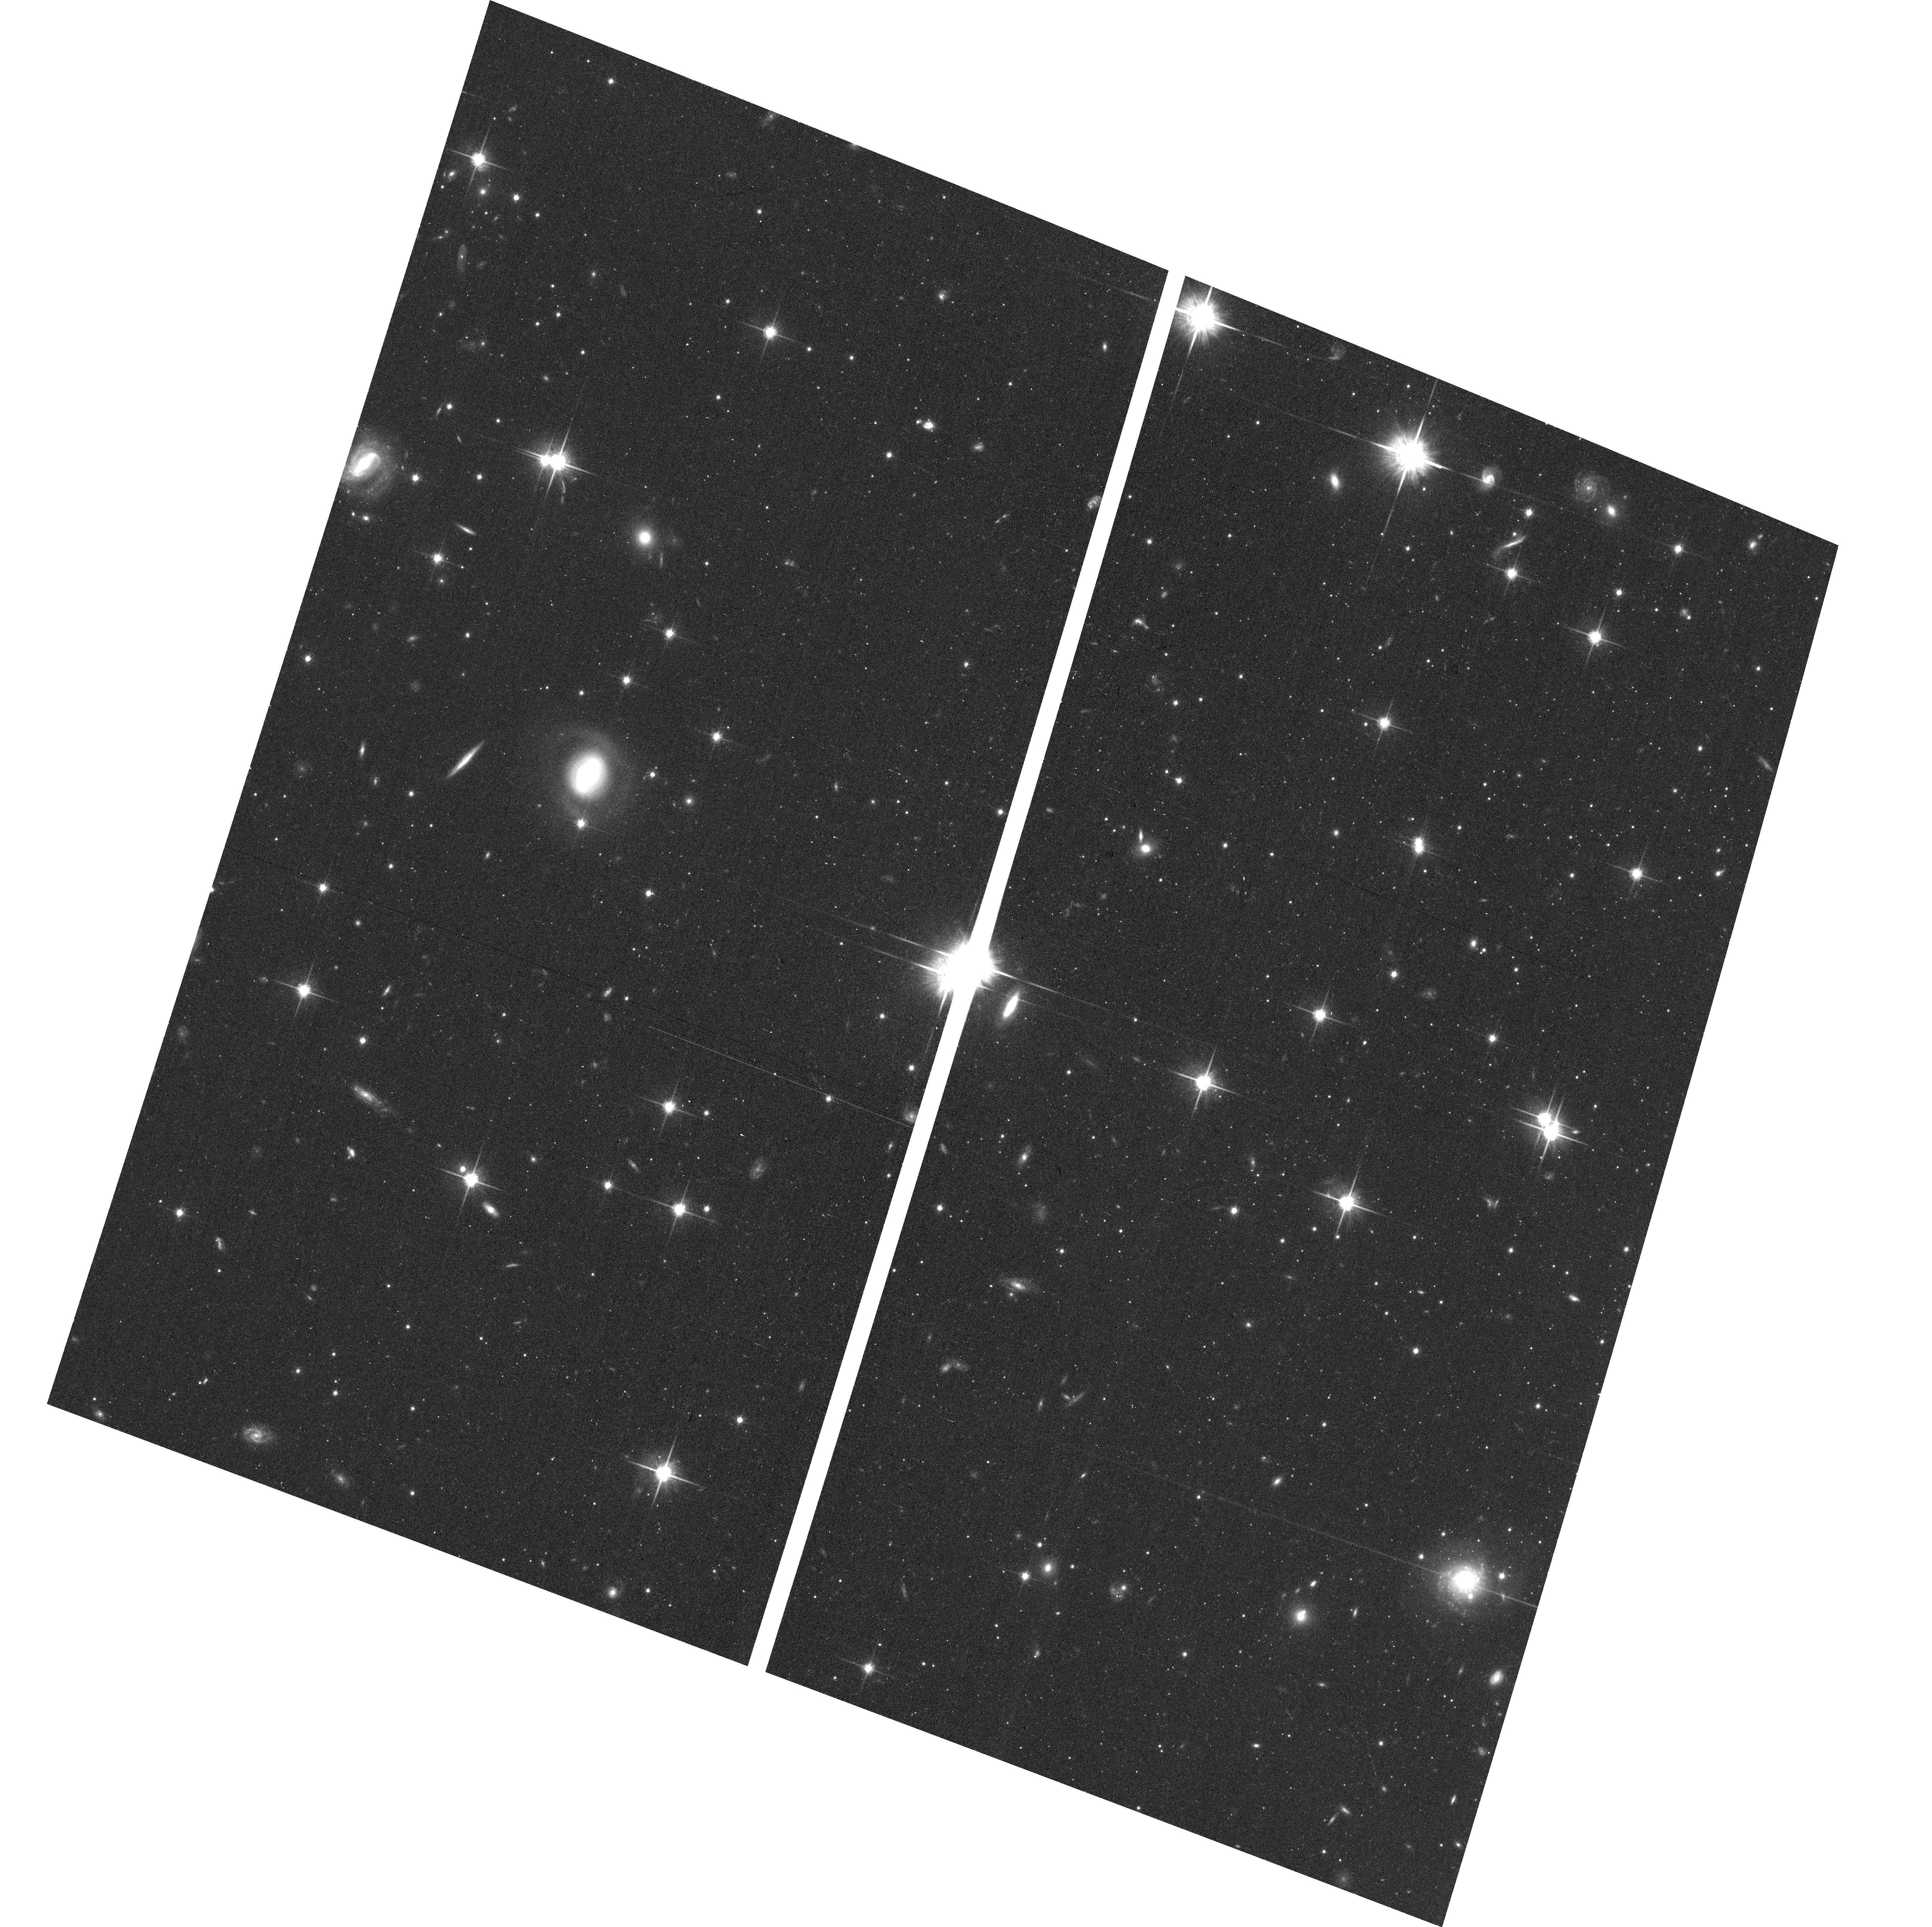
Target: ANDROMEDA-XXV. Instrument: ACS/WFC. Filter: F814W. Exposure: 19 min. Observation ID: hst_13699_11_acs_wfc_f814w_jcn811

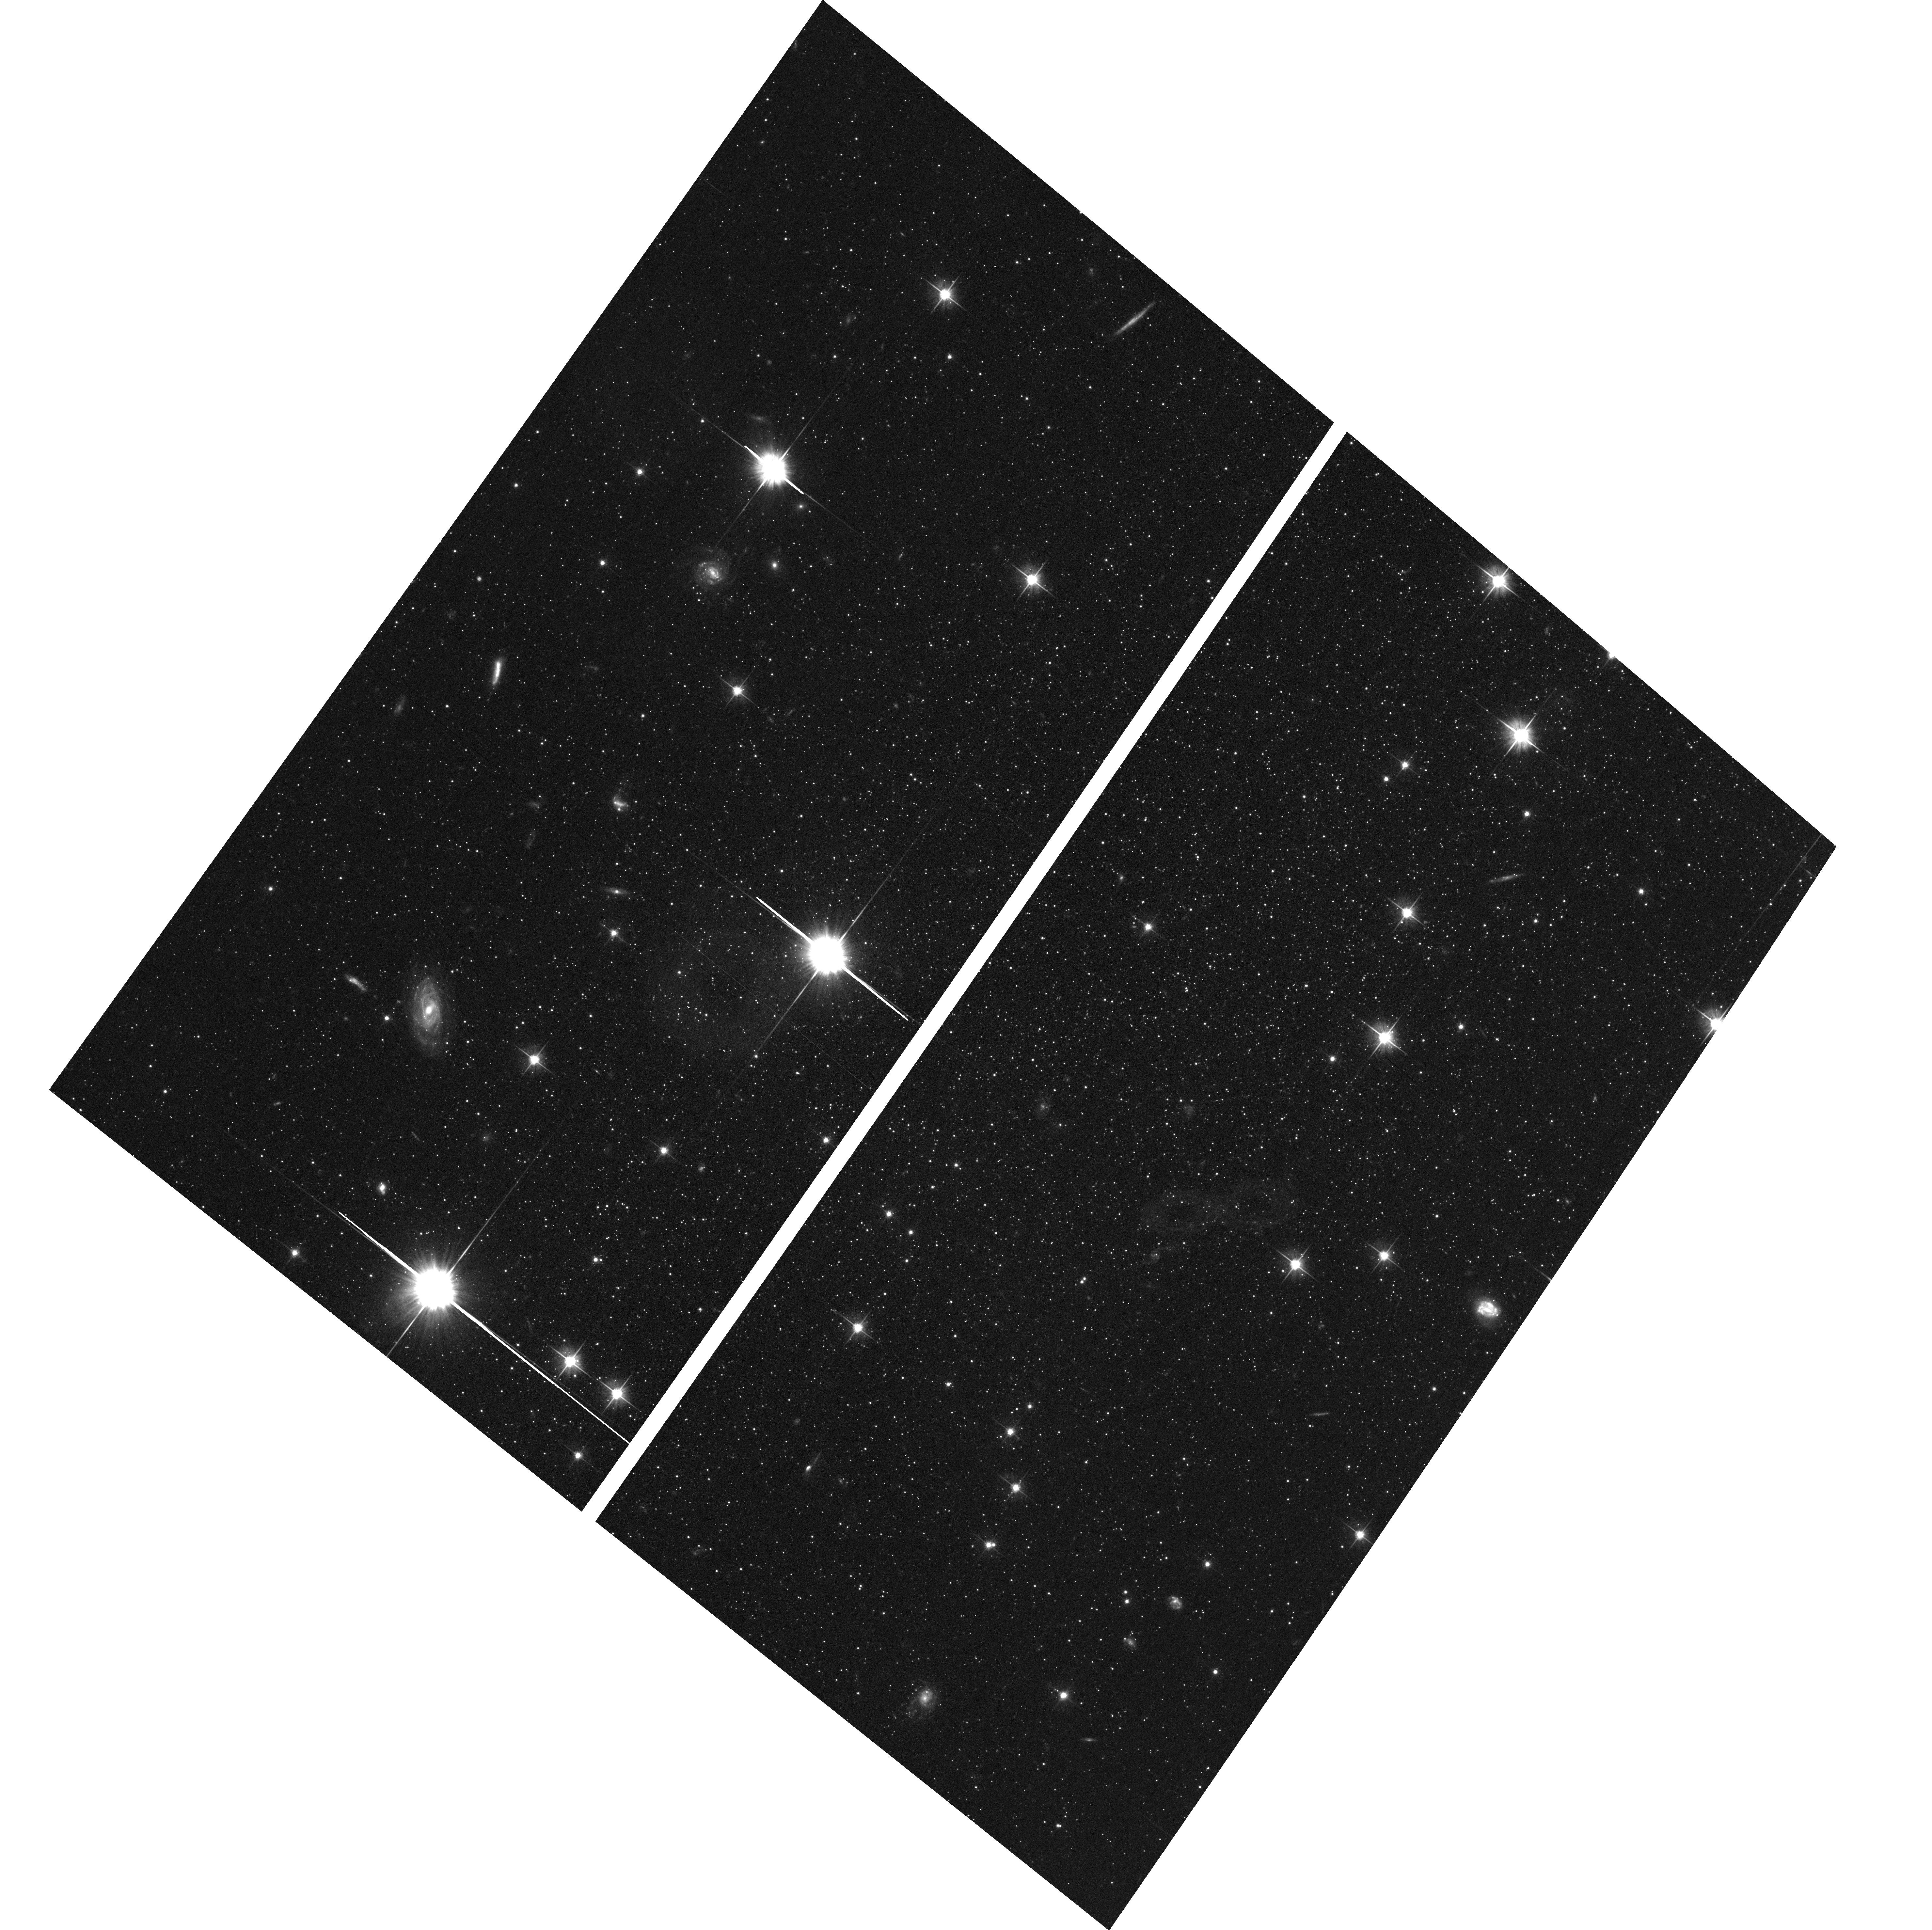
Target: LACERTA-I. Instrument: ACS/WFC. Filter: F606W. Exposure: 19 min. Observation ID: hst_13699_15_acs_wfc_f606w_jcn815

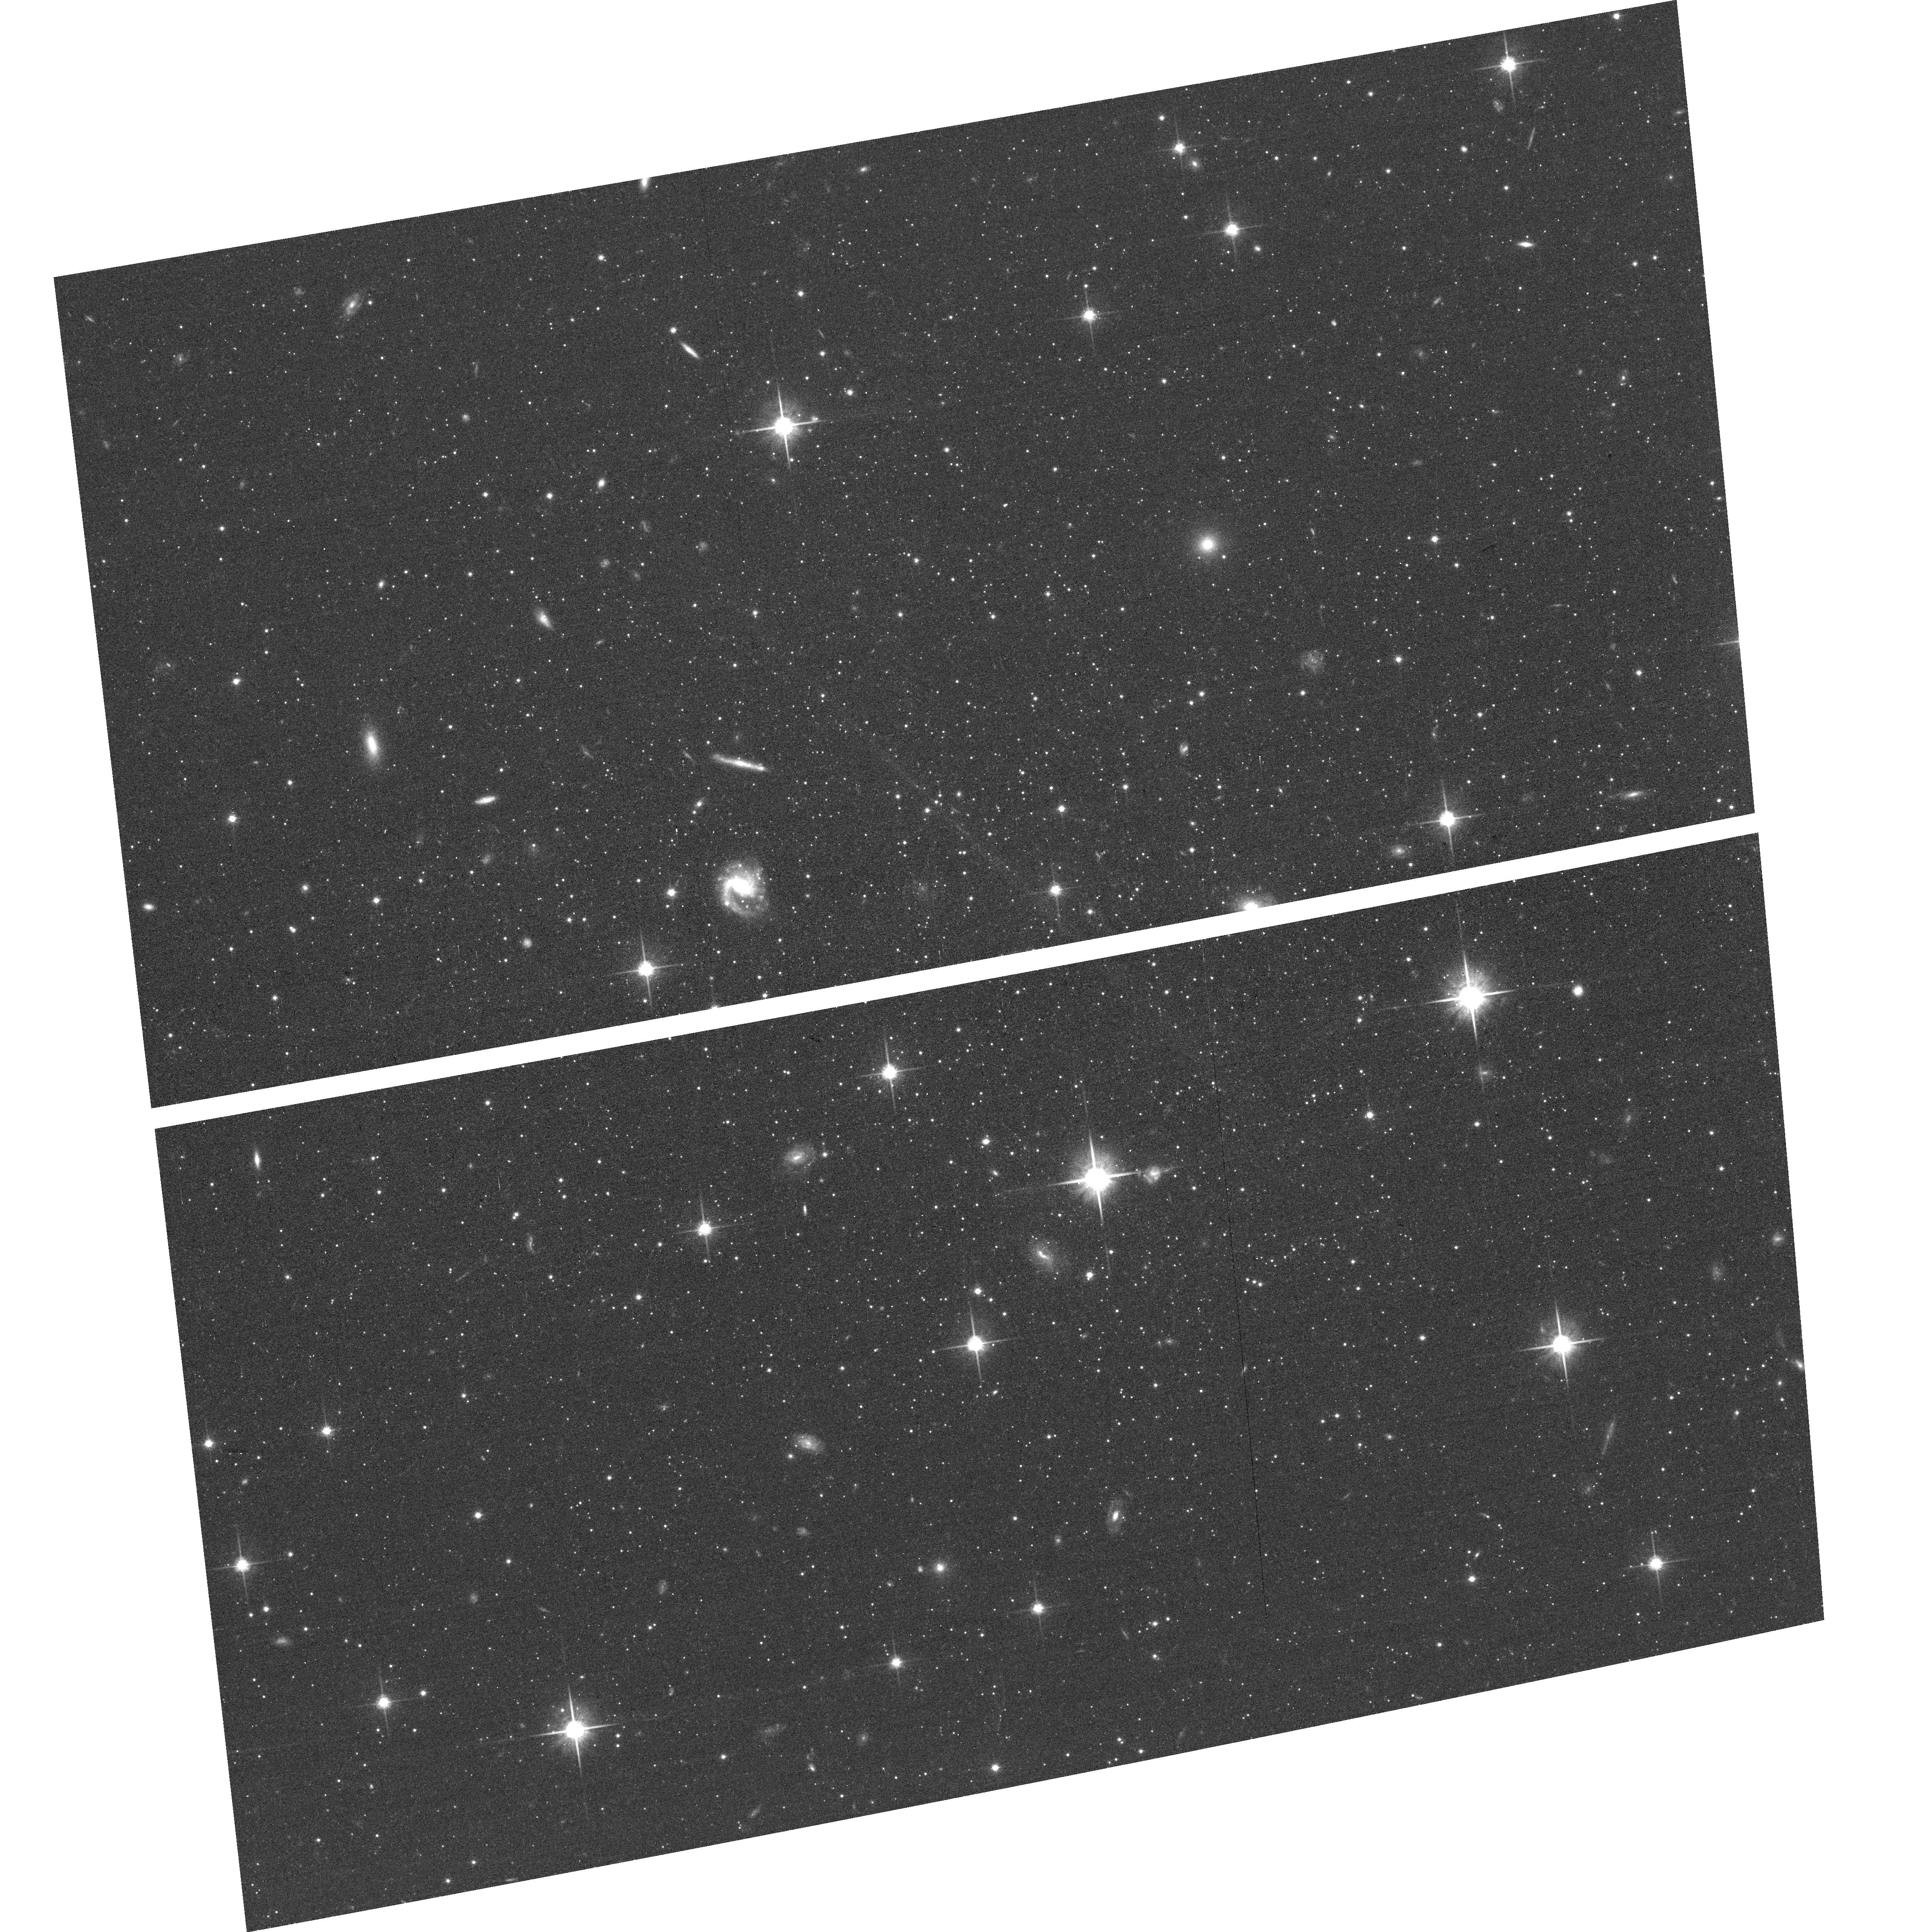
Target: ANDROMEDA-IX. Instrument: ACS/WFC. Filter: F814W. Exposure: 19 min. Observation ID: hst_13699_01_acs_wfc_f814w_jcn801

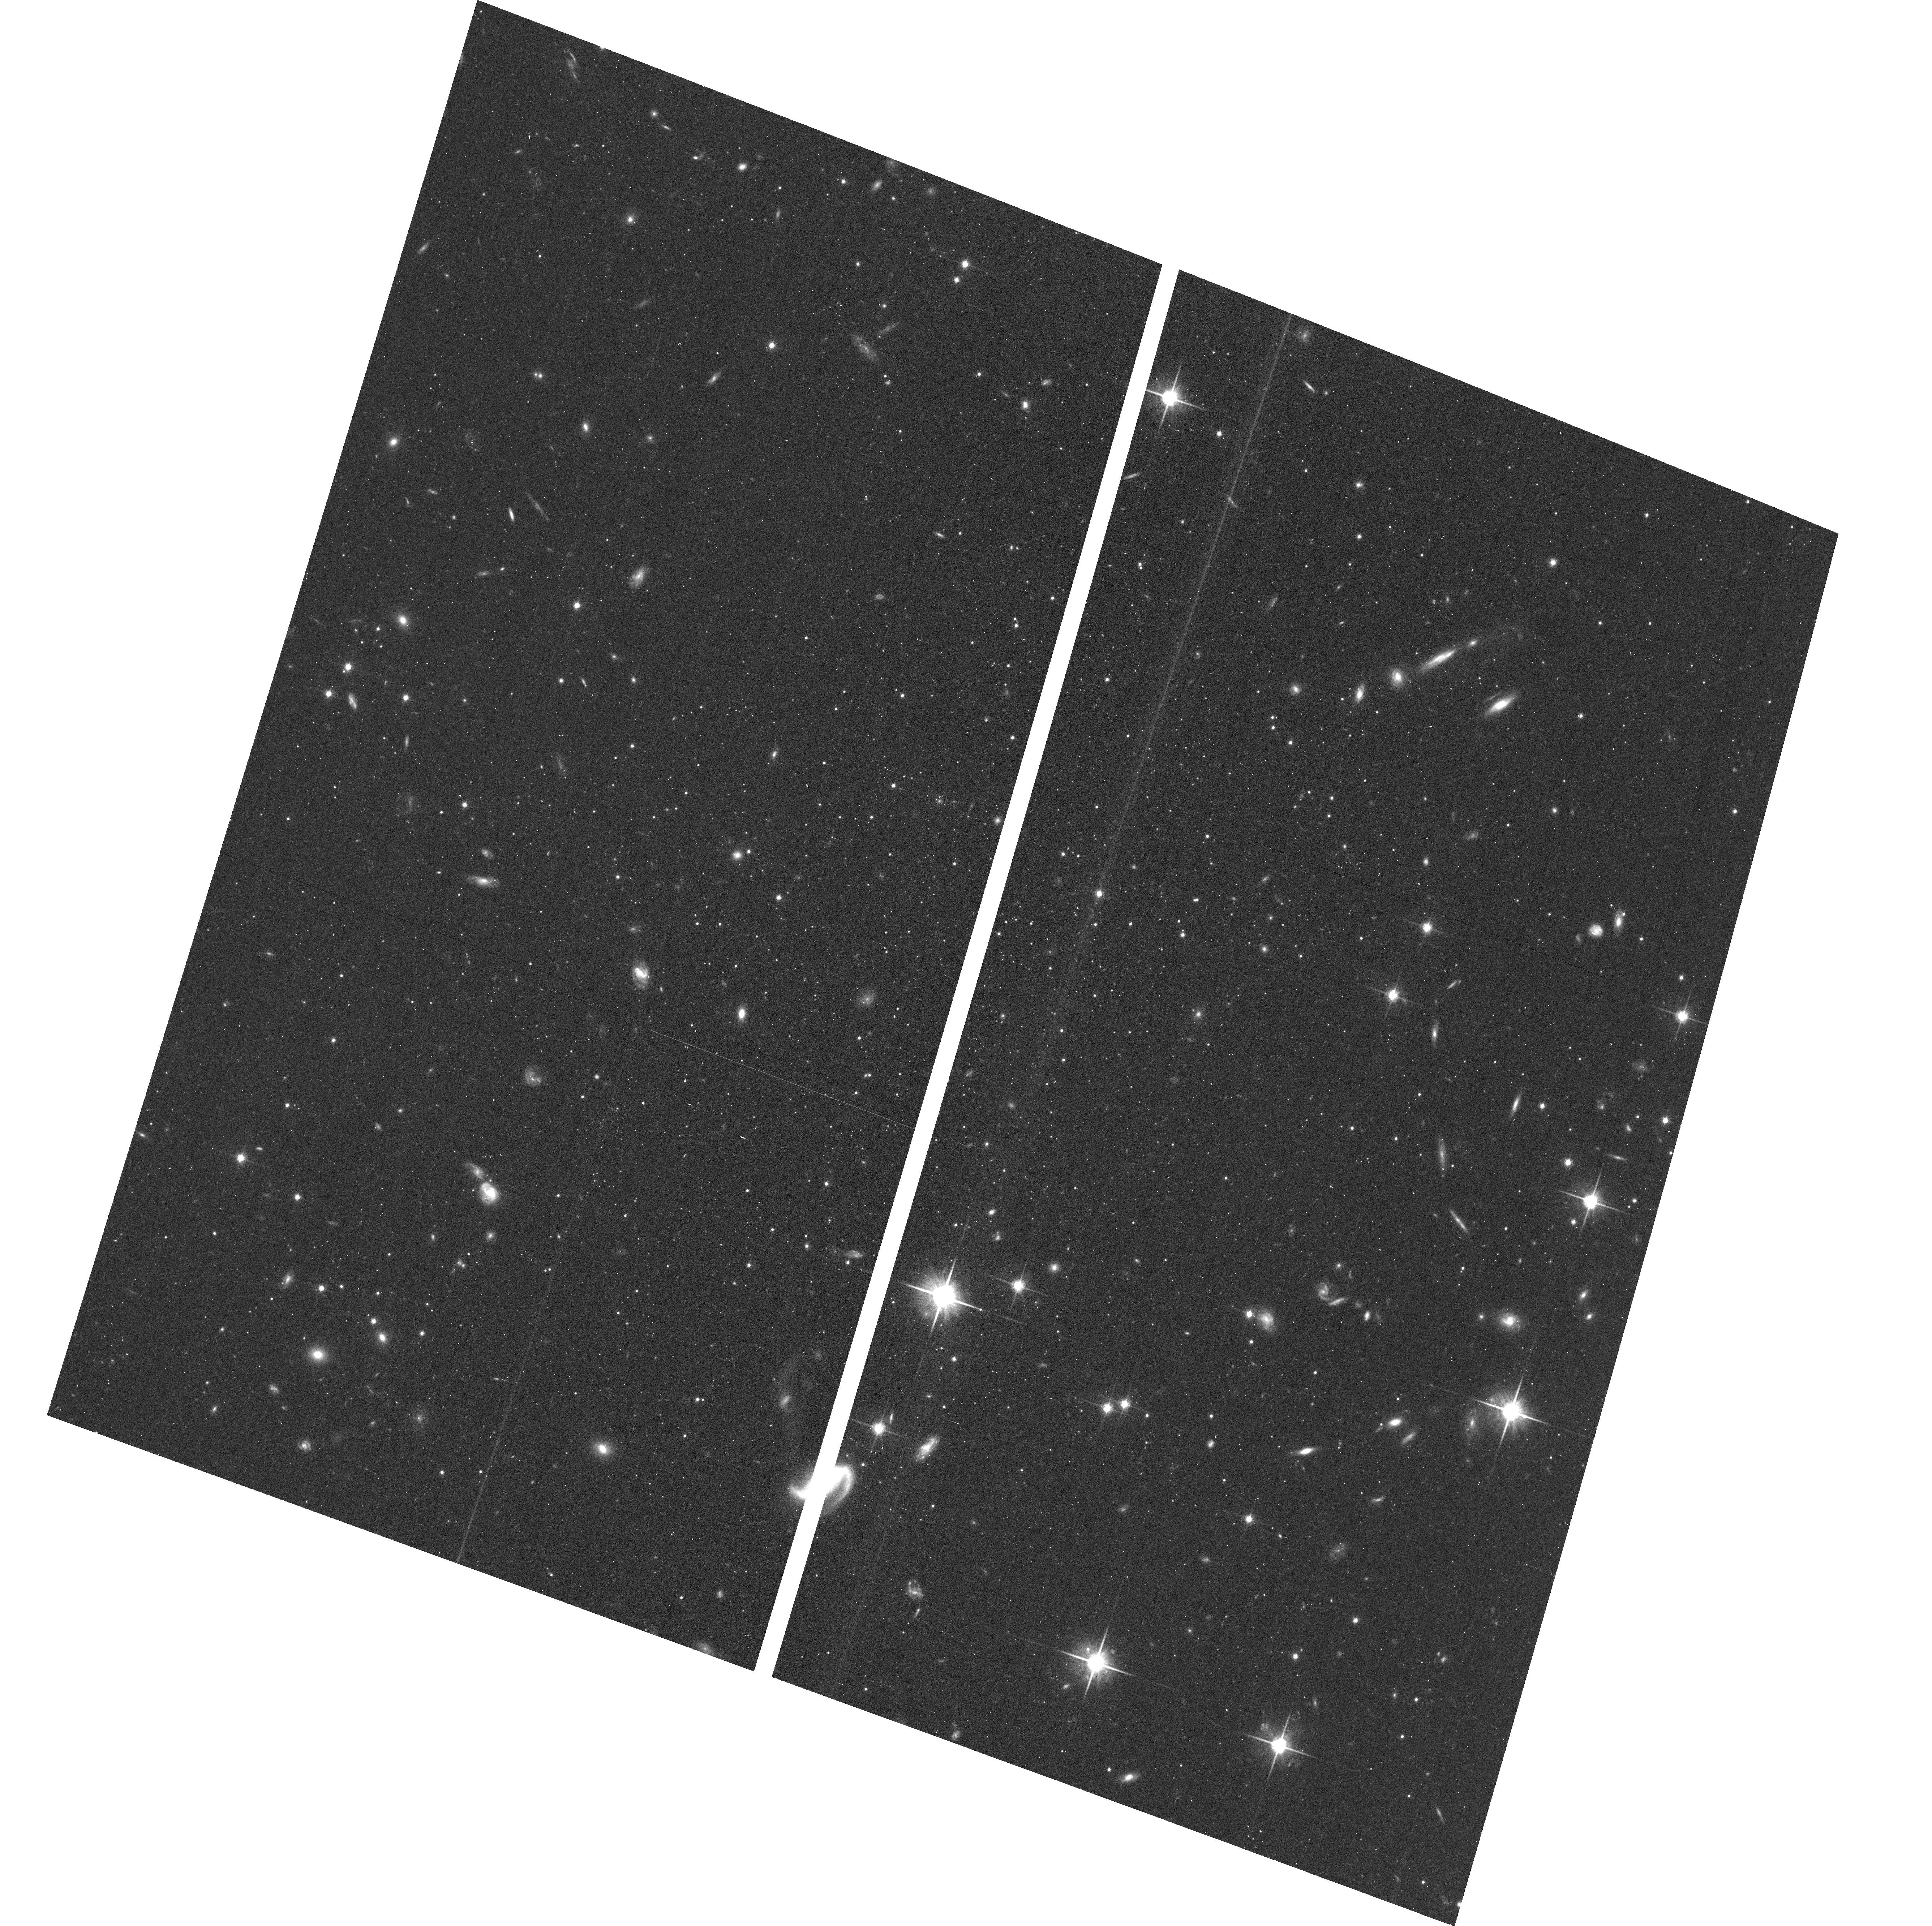
Target: ANDROMEDA-XVII. Instrument: ACS/WFC. Filter: F814W. Exposure: 19 min. Observation ID: hst_13699_04_acs_wfc_f814w_jcn804

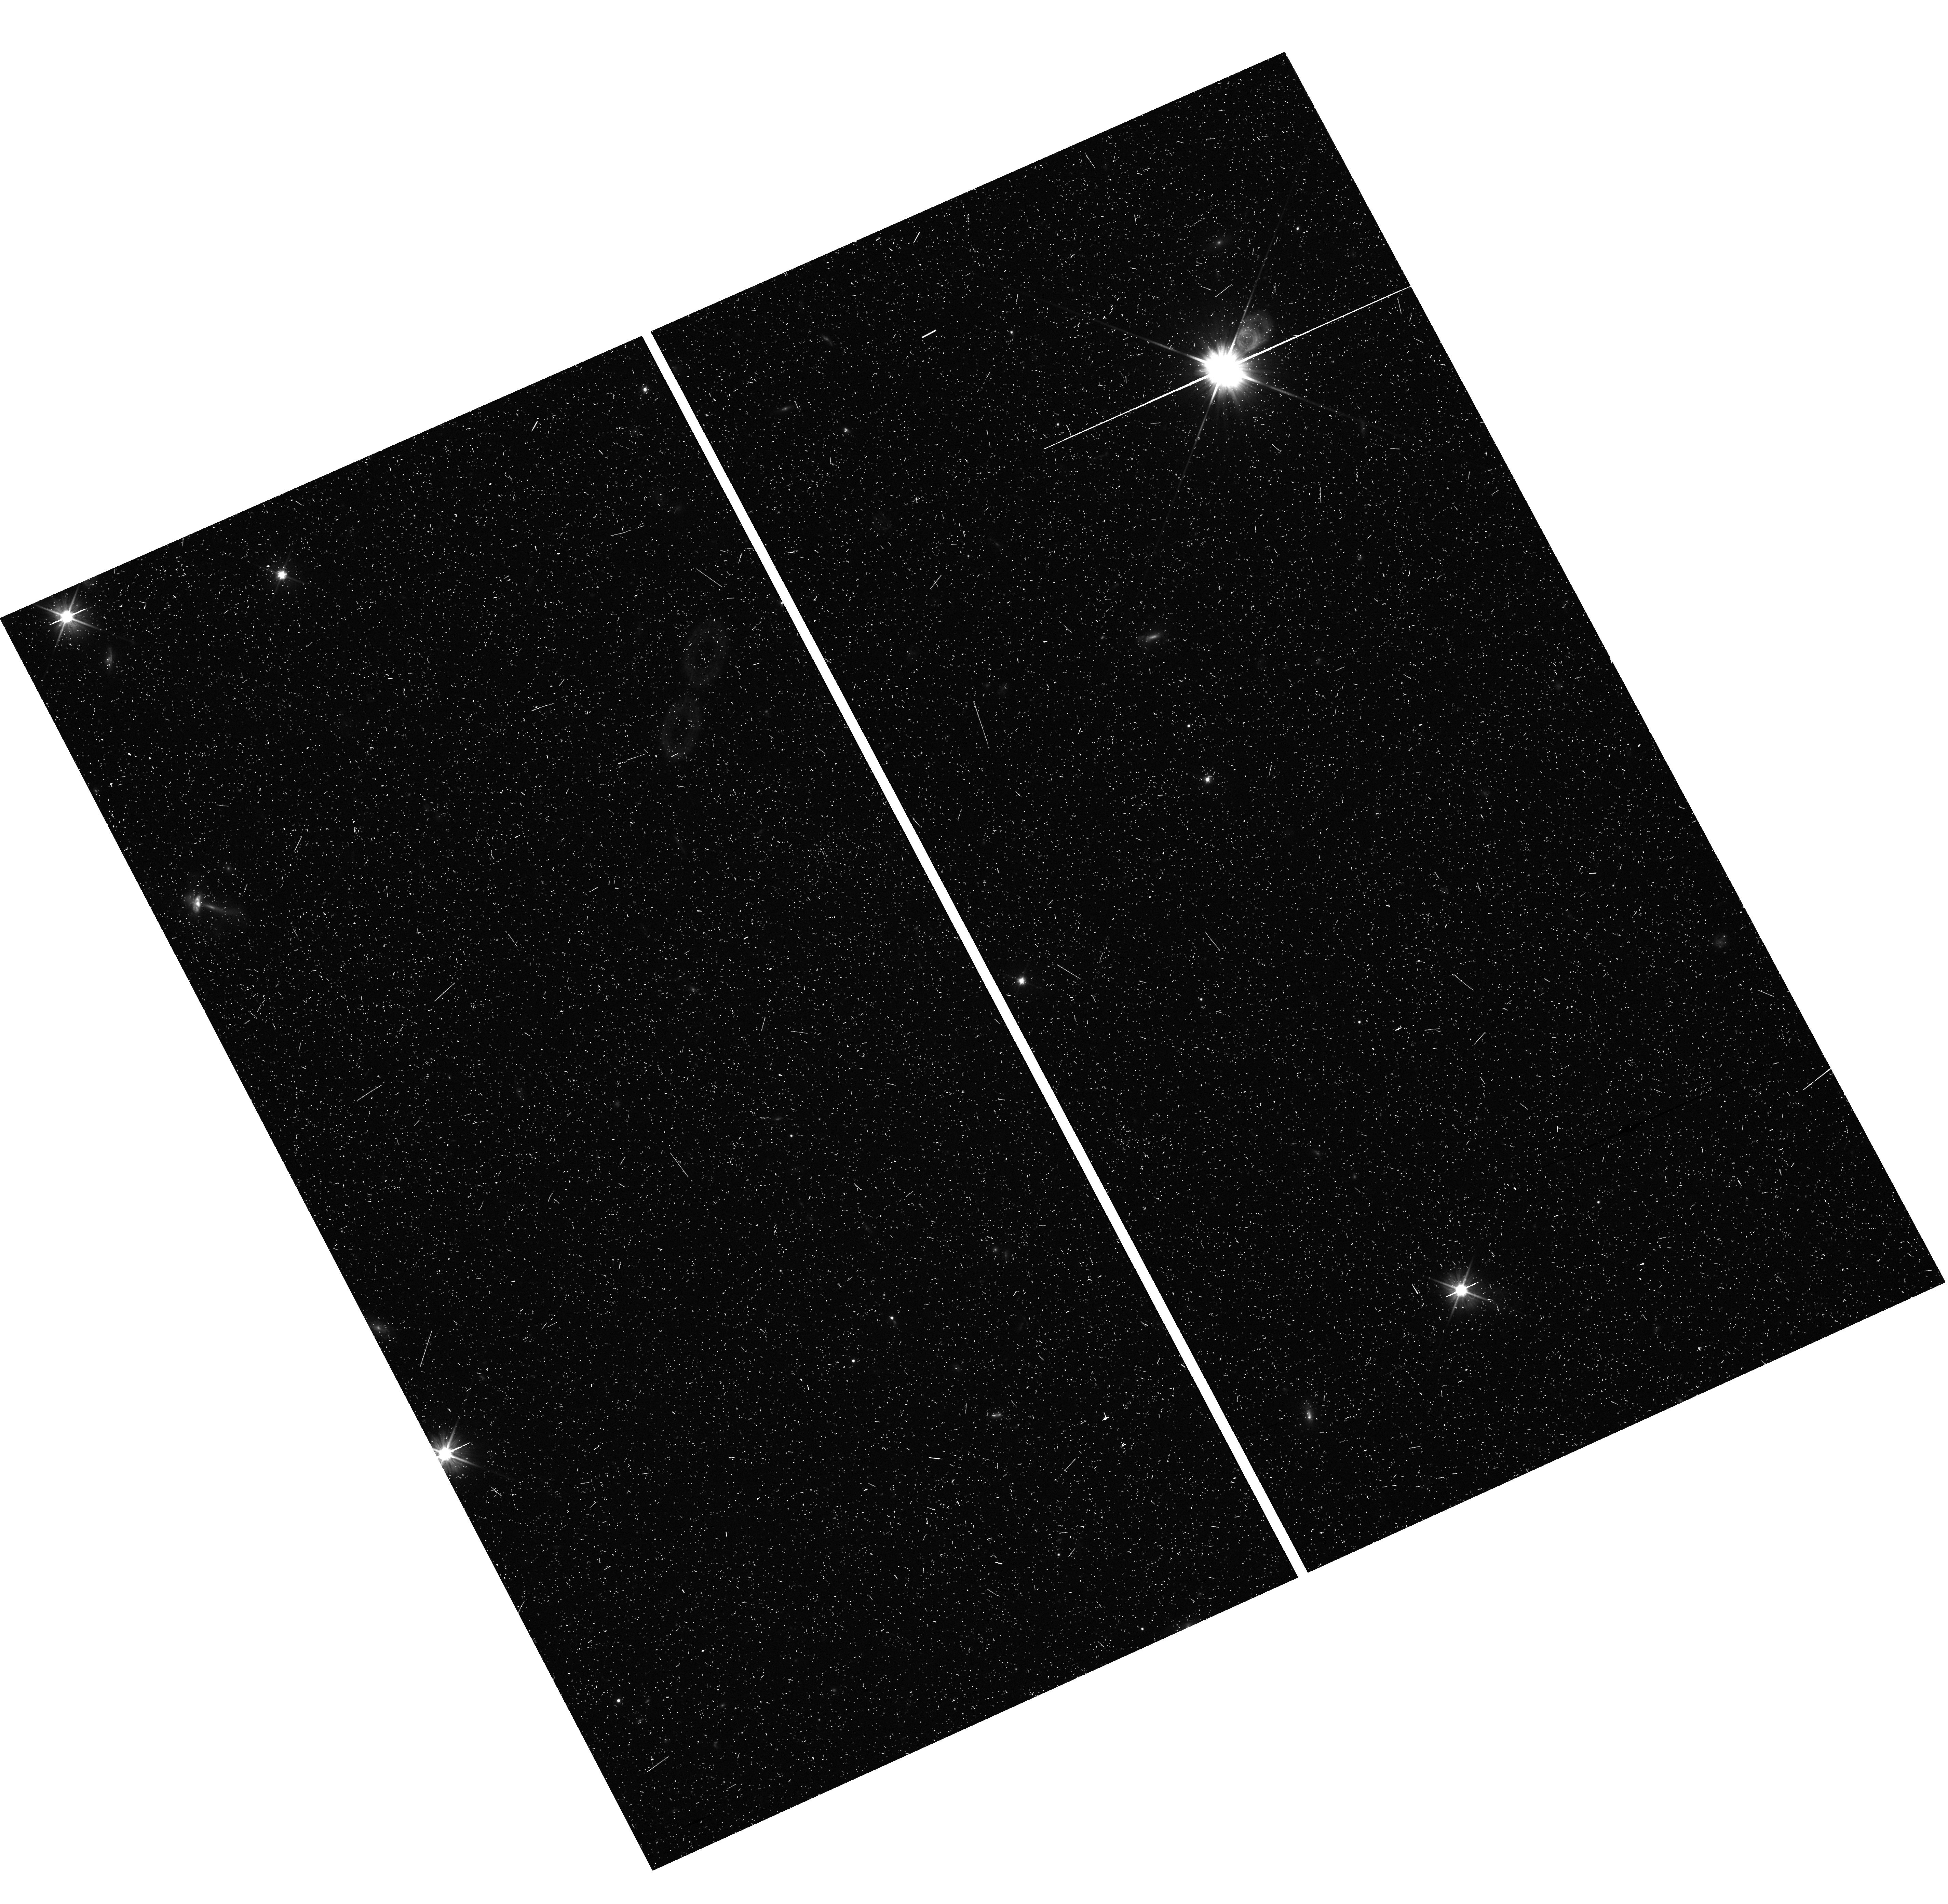
Target: field at RA 359.839°, Dec 30.713°. Instrument: WFC3/UVIS. Filter: F606W. Exposure: 22 min. Observation ID: hst_13699_13_wfc3_uvis_f606w_icn813

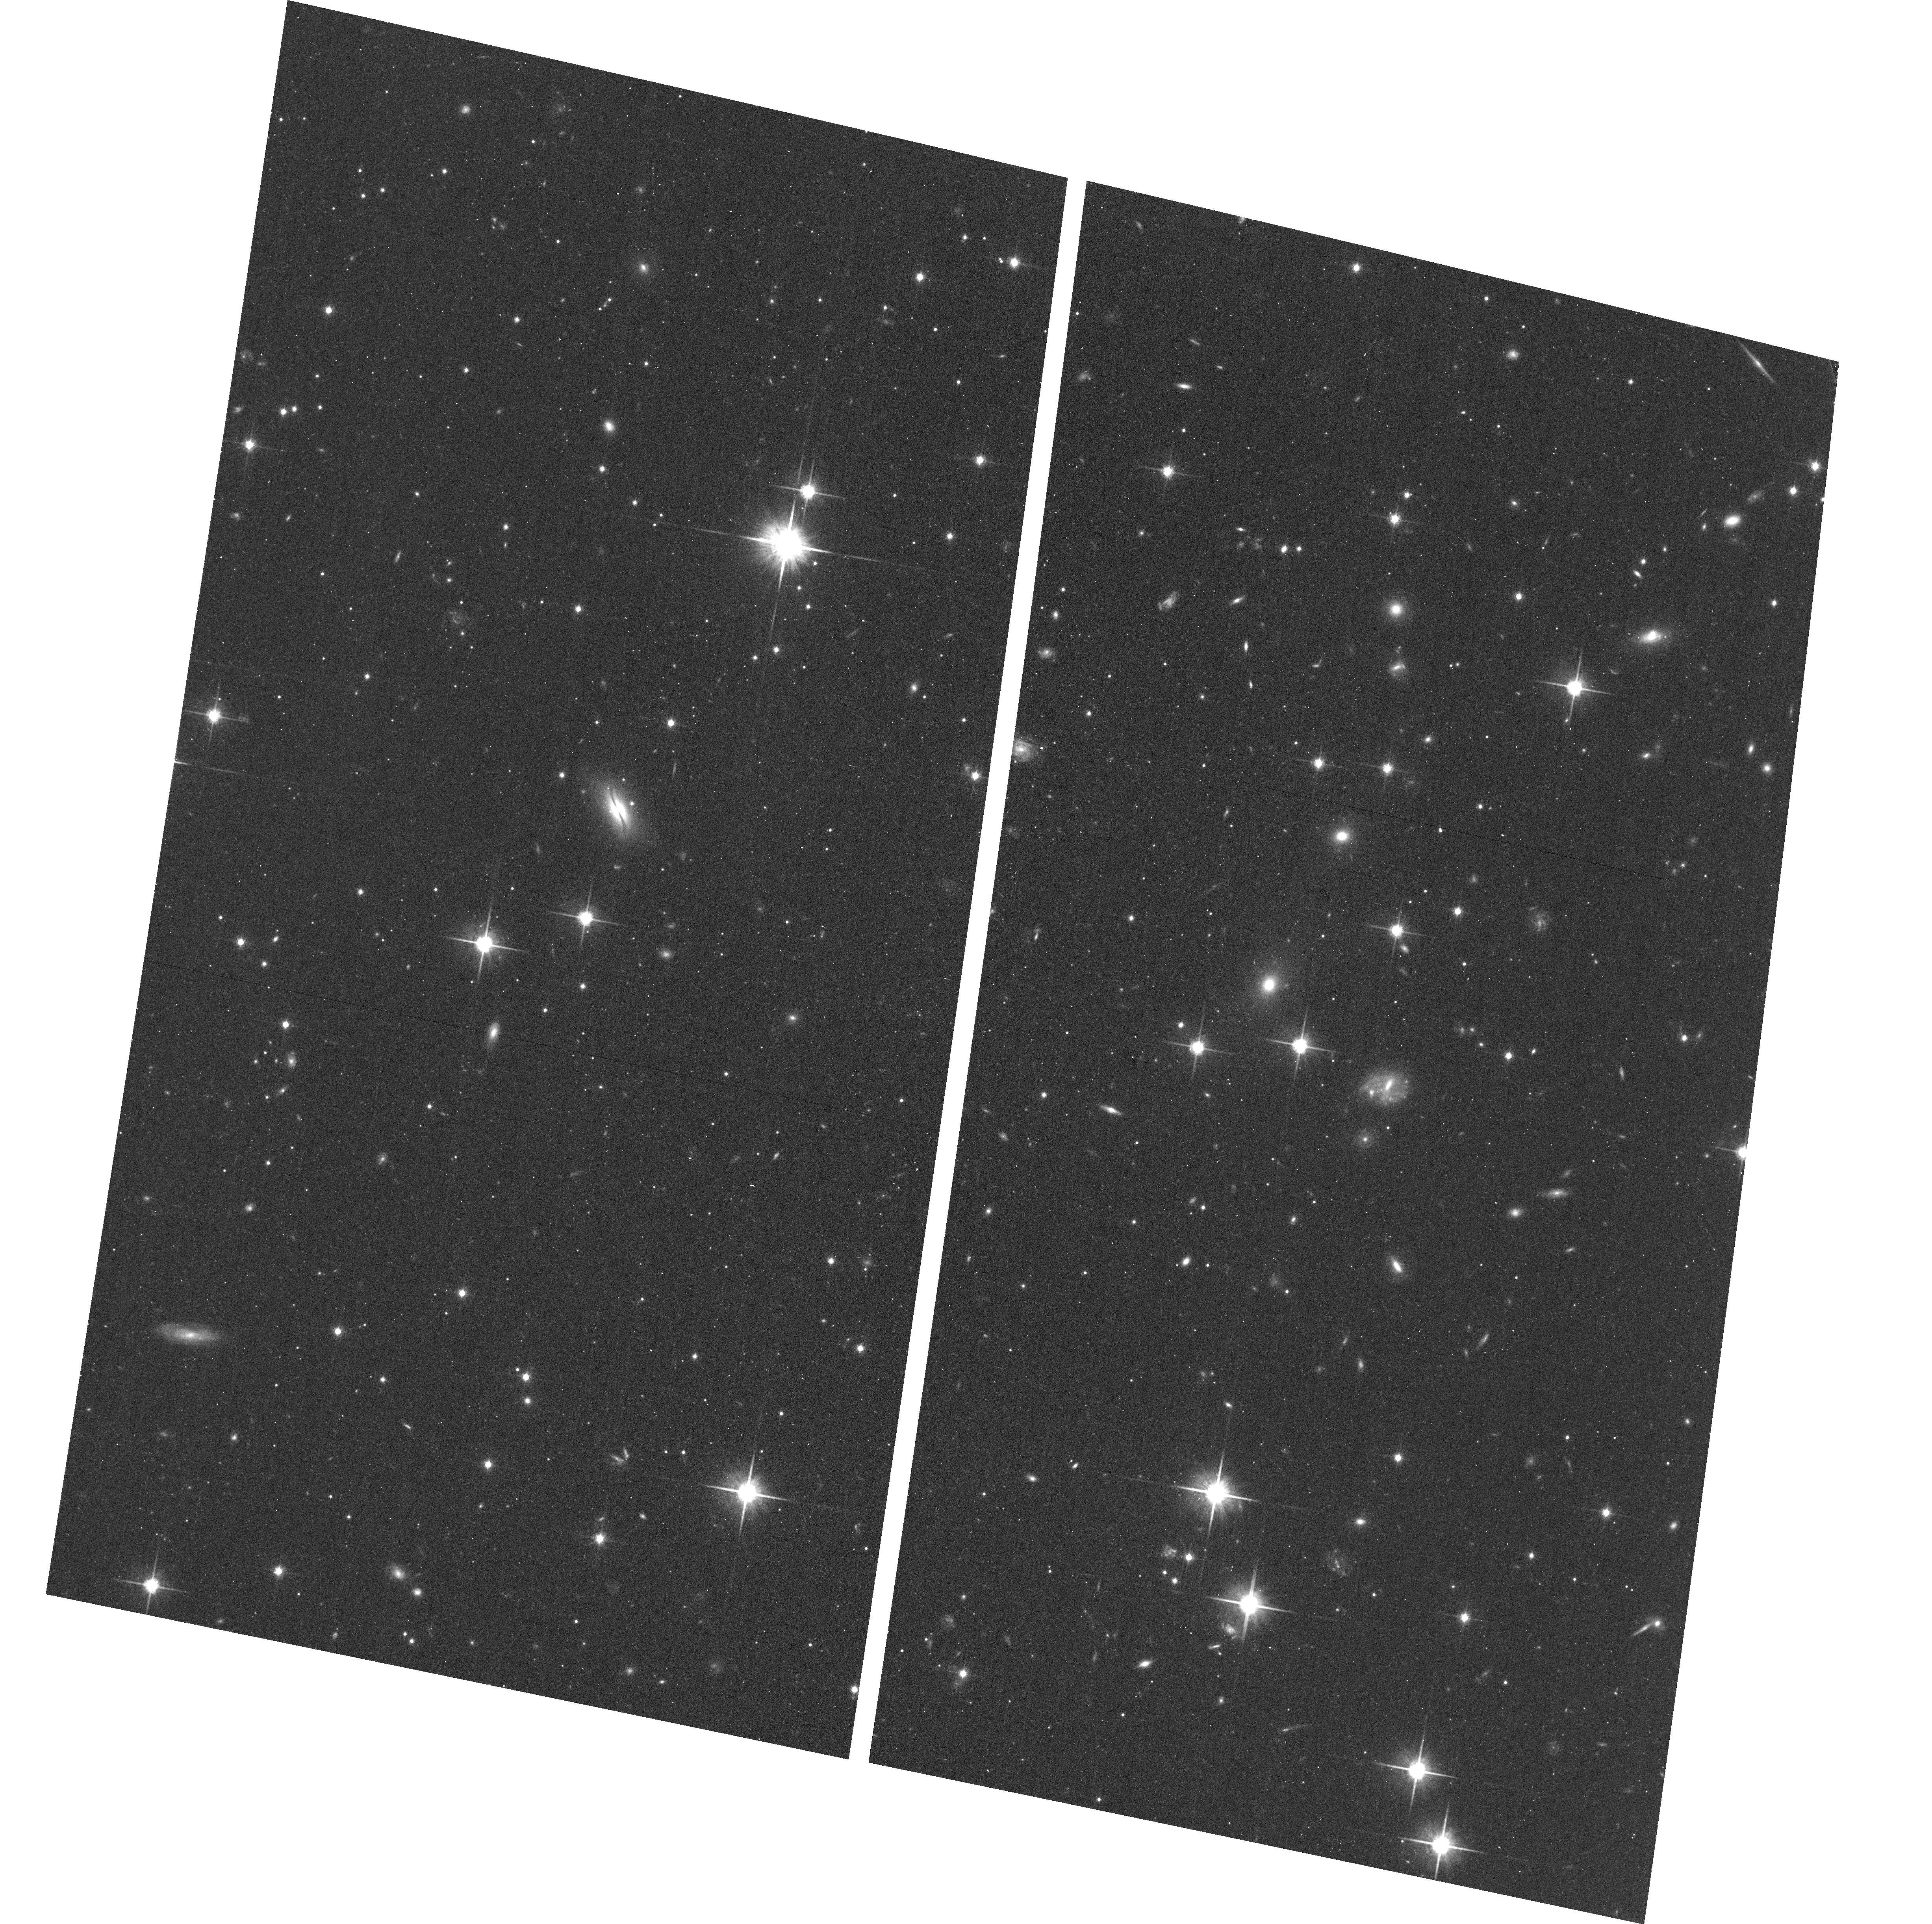
Target: ANDROMEDA-XXIV. Instrument: ACS/WFC. Filter: F814W. Exposure: 19 min. Observation ID: hst_13699_10_acs_wfc_f814w_jcn810

Fellowship of the Andromeda Dwarf Galaxies: A Census of their Extended Star Formation Histories (PI: Martin, Nicolas)

We propose an efficient HST/ACS imaging survey of all 19 Andromeda satellite dwarf spheroidal galaxies that have not yet been observed with HST. The resulting color-magnitude diagrams will reach S/N=5-10 2 magnitude below the horizontal branch and will provide (a) precise distances to each of the galaxies and (b) well-constrained star formation histories (SFHs) for ages younger than ~8-10 Gyr ago. Neither of these goals can be achieved to the needed level of precision from ground based observations. Recent studies of the structural and age distributions of Andromeda's satellites hint at significant and systematic differences with properties of the Milky Way (MW) satellites, e.g., a co-rotating planar satellite structure and systematically larger intermediate age populations. But both suffer from uncertainties due the limitations of even the largest ground-based telescope (Subaru, LBT). Our proposed observations will provide an efficient way to test for these differences by tightly constraining intermediate age SFHs and improving distance determinations for all 19 systems. The discoveyr of systematic age differences with the MW group would have significant implications for our understanding of satellite systems, their relationship to a host galaxy, and cosmological modeling of low mass galaxies, all of which are exclusively based on observations of the MW companions.